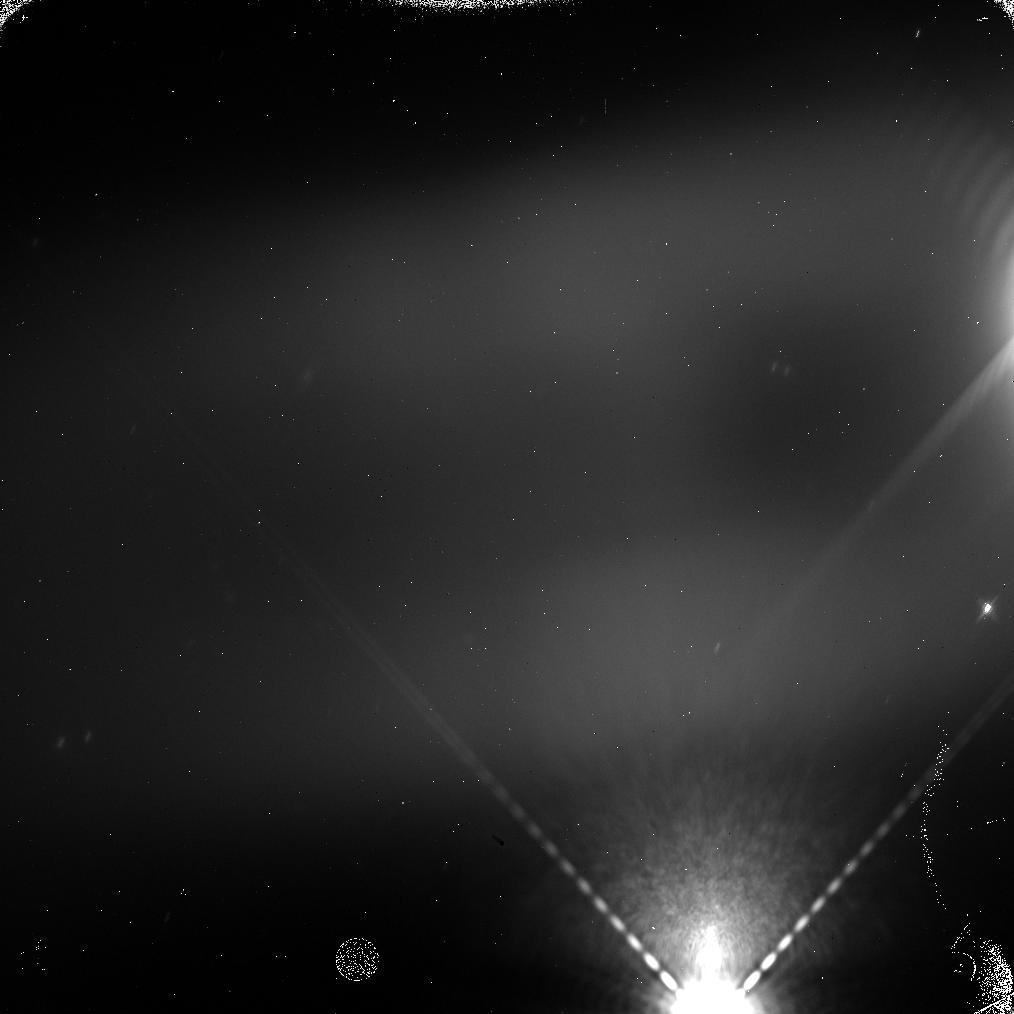
Target: GANYMEDE-ECLIPSE-F139M-2. Instrument: WFC3/IR. Filter: F139M. Exposure: 5 min. Observation ID: icti06zqq

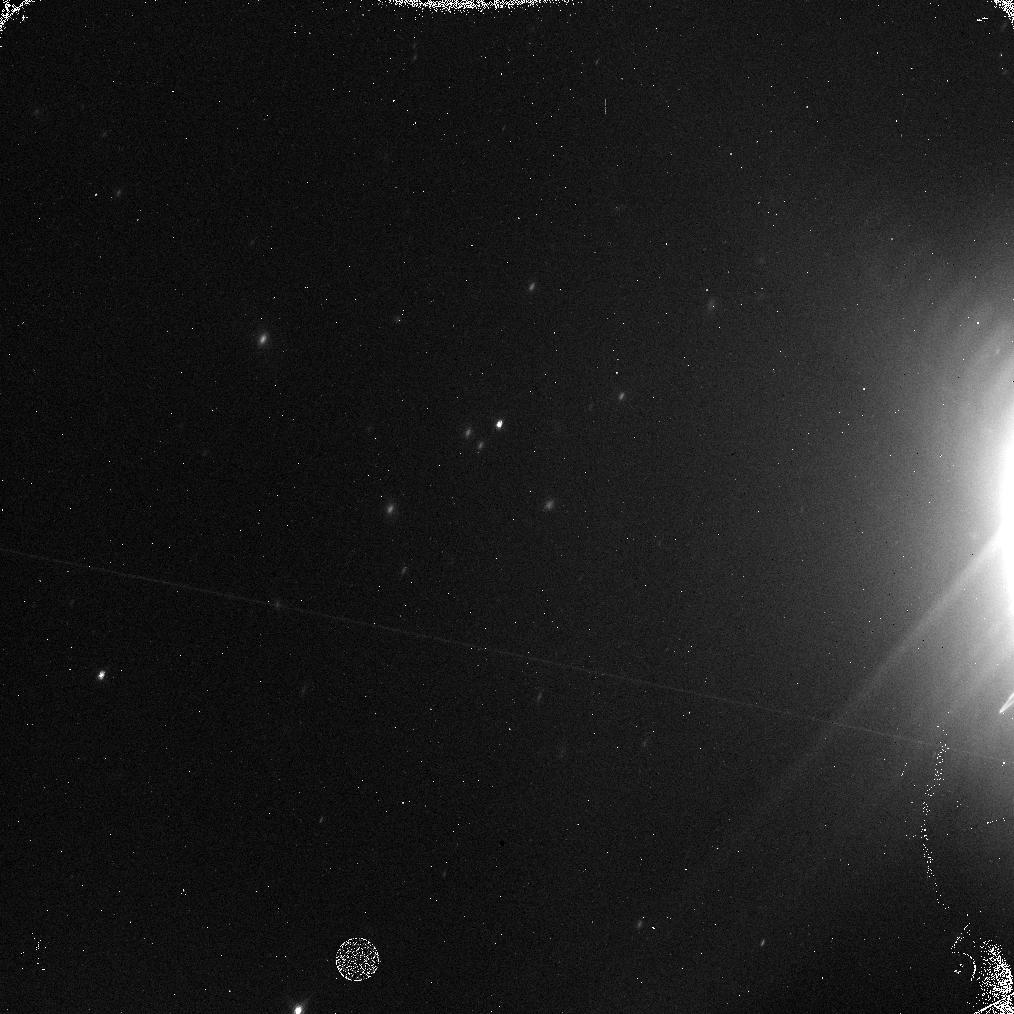
Target: EUROPA-ECLIPSE-F167N-1. Instrument: WFC3/IR. Filter: F167N. Exposure: 5 min. Observation ID: icti03jlq

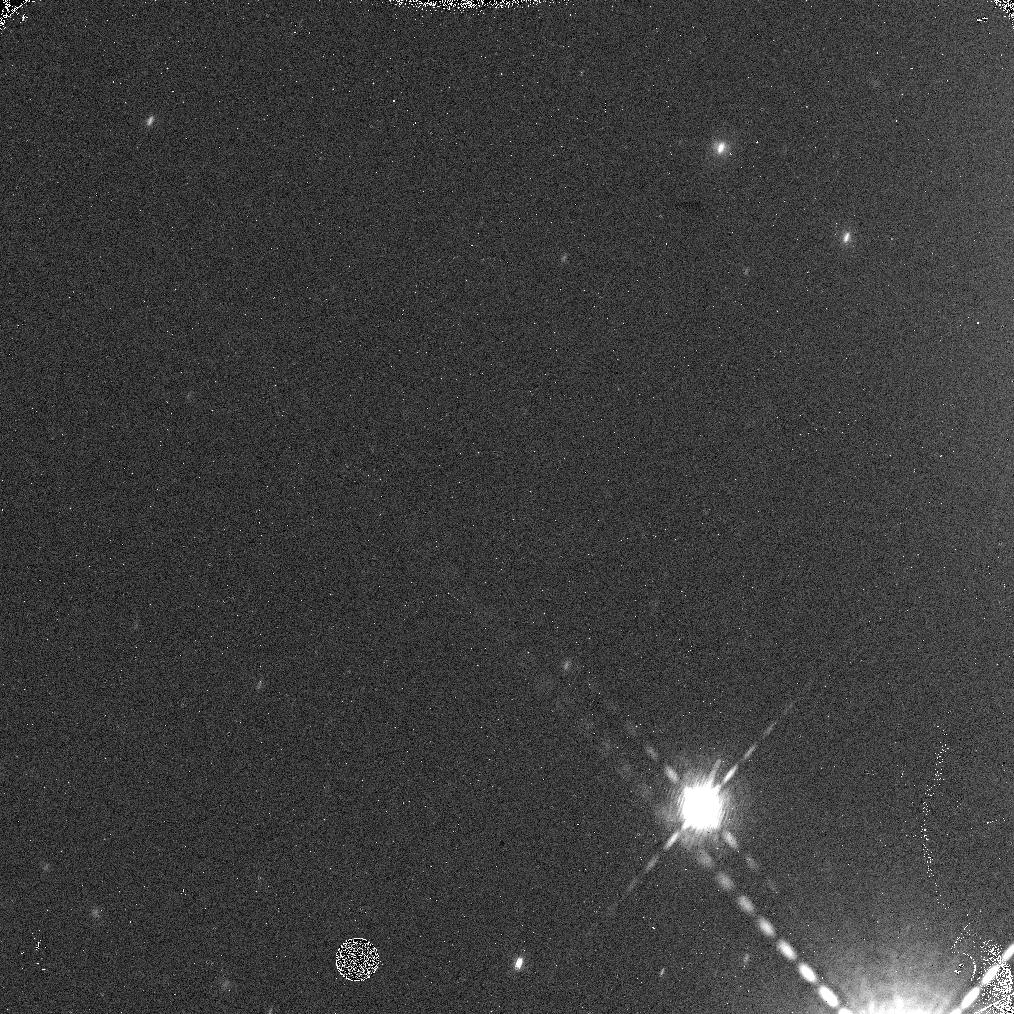
Target: CALLISTO-ECLIPSE-F167N-1. Instrument: WFC3/IR. Filter: F167N. Exposure: 5 min. Observation ID: icti11abq

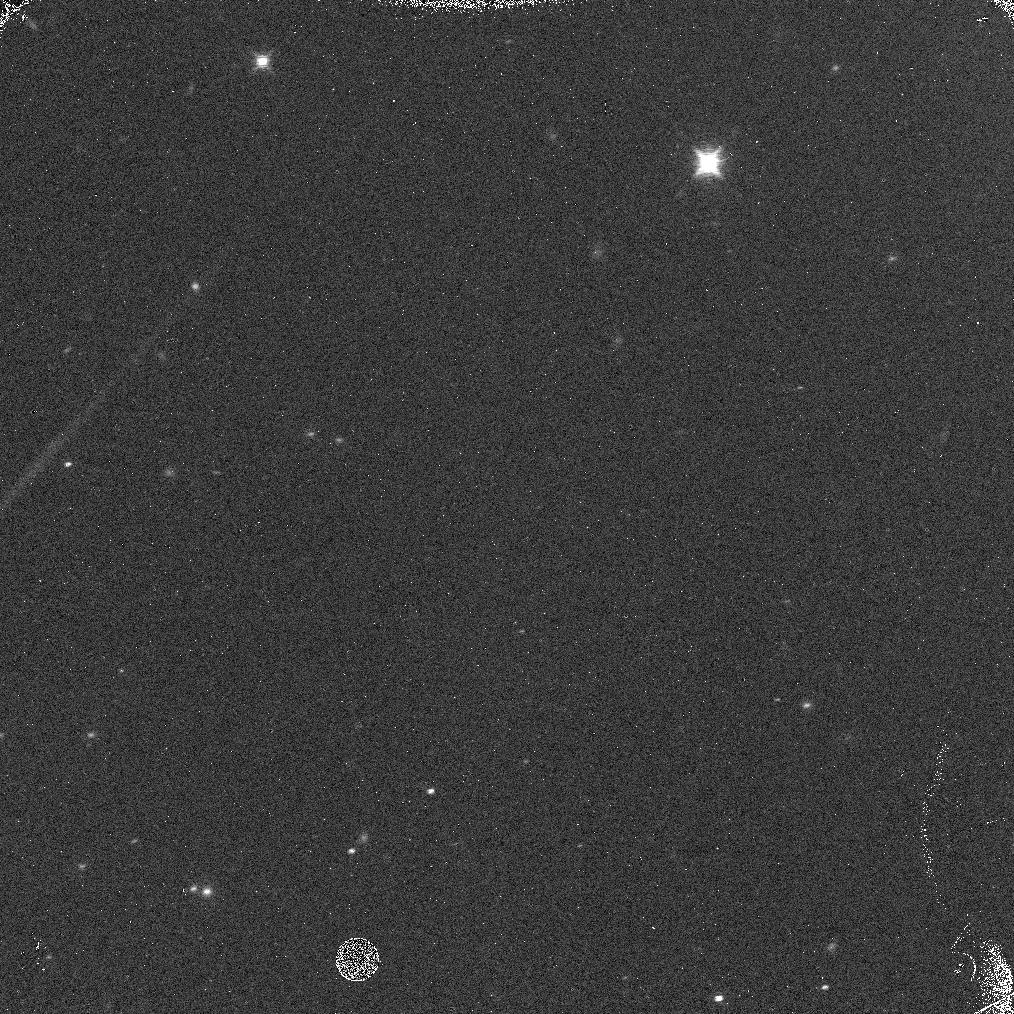
Target: CALLISTO-ECLIPSE-F167N-2. Instrument: WFC3/IR. Filter: F167N. Exposure: 5 min. Observation ID: icti12mvq

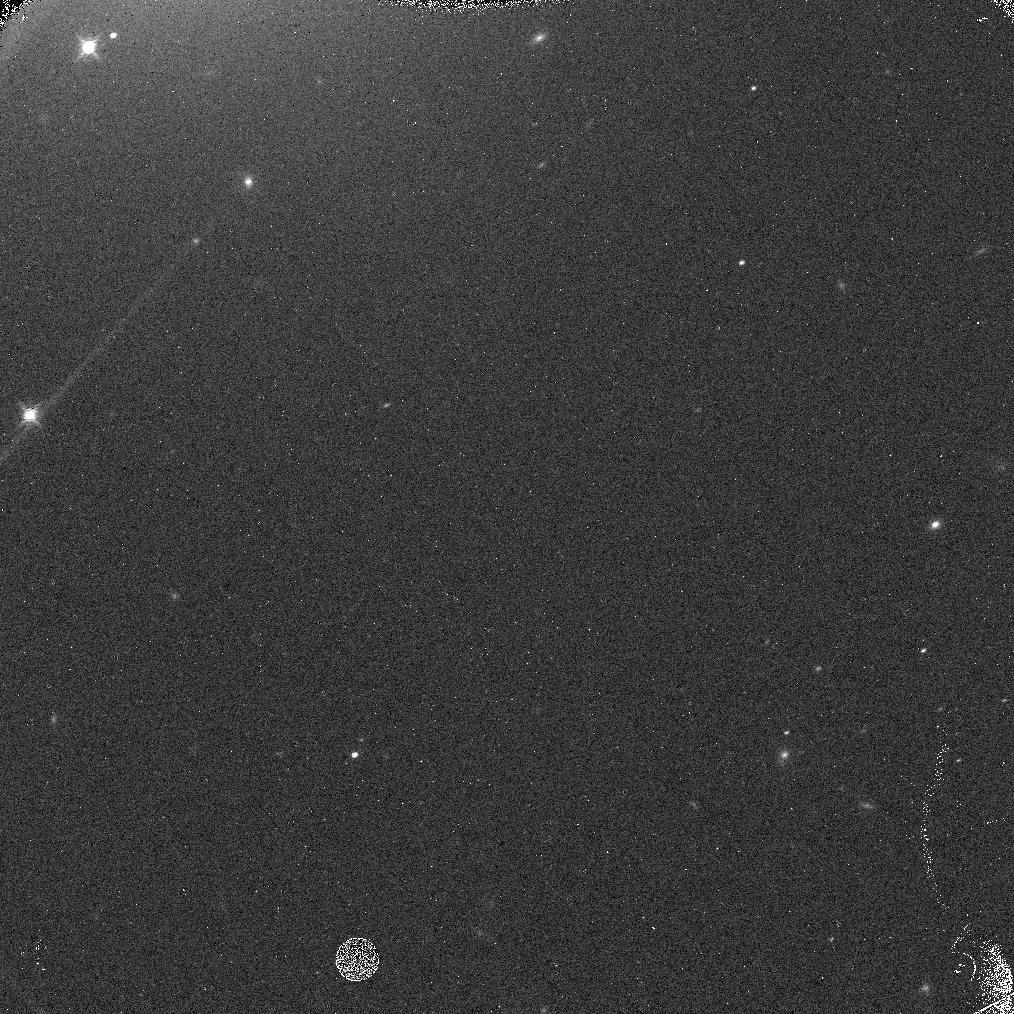
Target: GANYMEDE-ECLIPSE-F167N-2. Instrument: WFC3/IR. Filter: F167N. Exposure: 5 min. Observation ID: icti08dkq

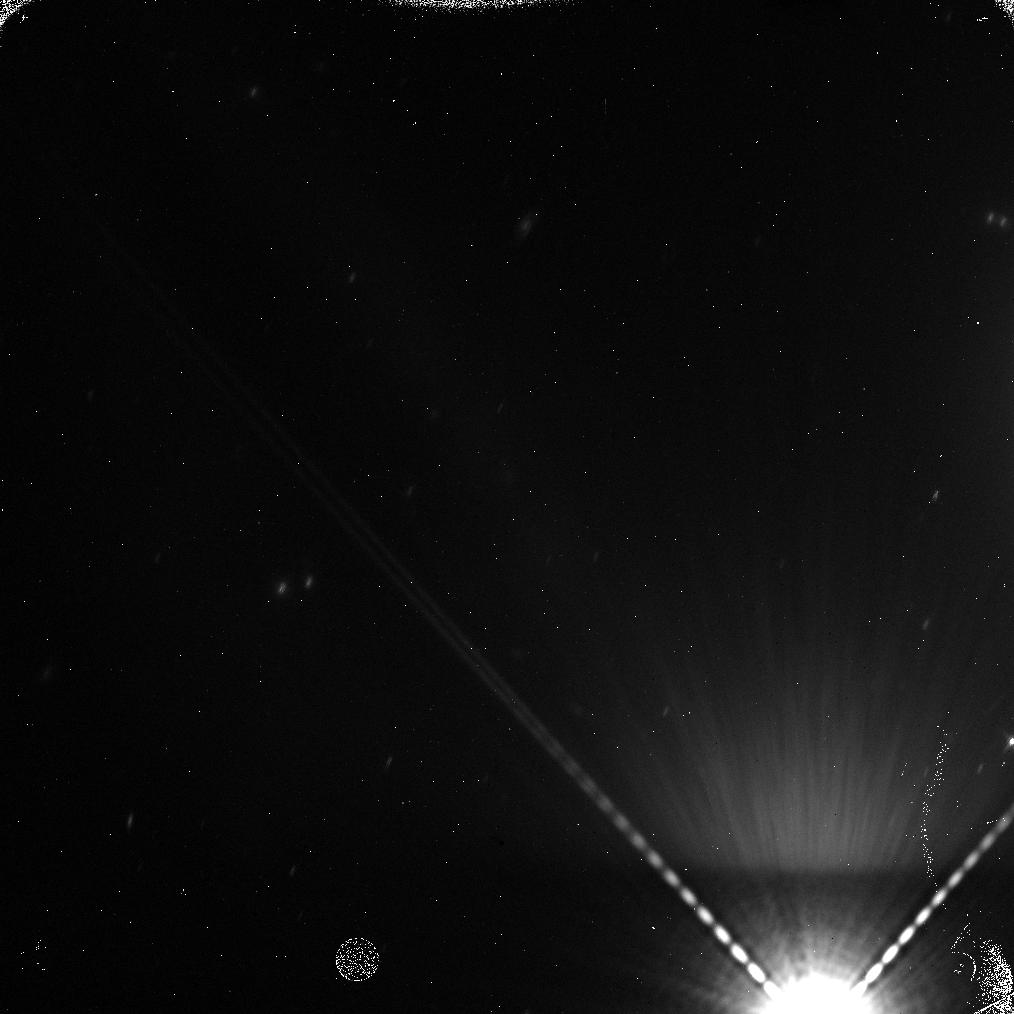
Target: GANYMEDE-ECLIPSE-F139M-1. Instrument: WFC3/IR. Filter: F139M. Exposure: 5 min. Observation ID: icti05z5q

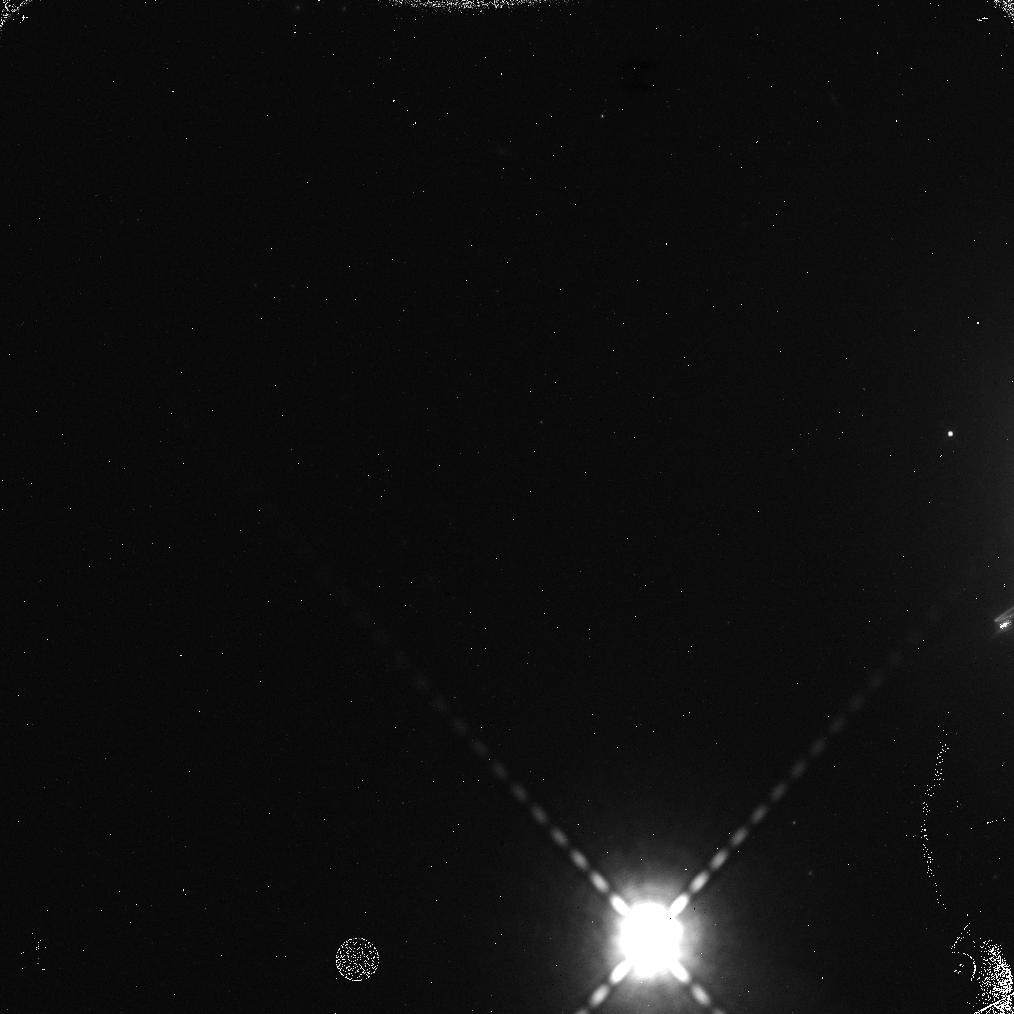
Target: EUROPA-ECLIPSE-F167N-2. Instrument: WFC3/IR. Filter: F167N. Exposure: 5 min. Observation ID: icti04faq

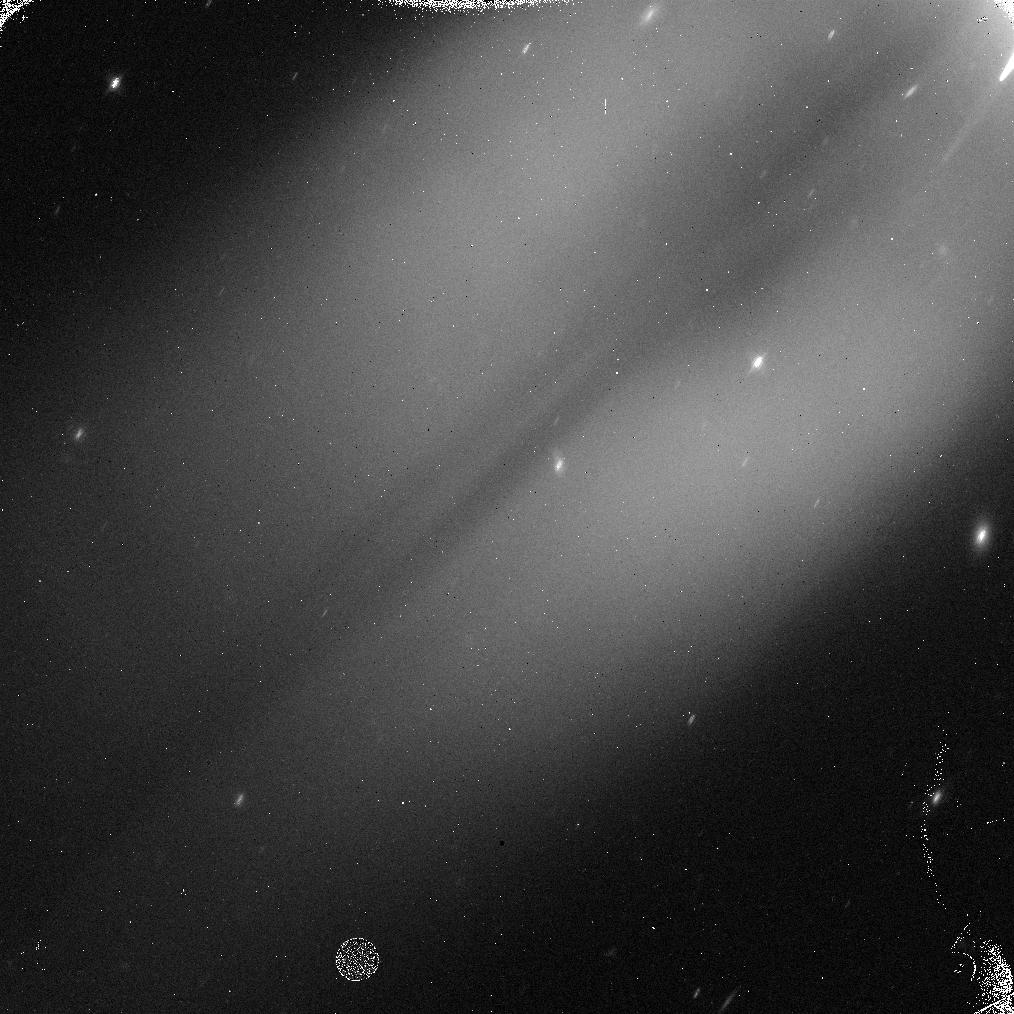
Target: EUROPA-ECLIPSE-F139M-2. Instrument: WFC3/IR. Filter: F139M. Exposure: 5 min. Observation ID: icti02fnq

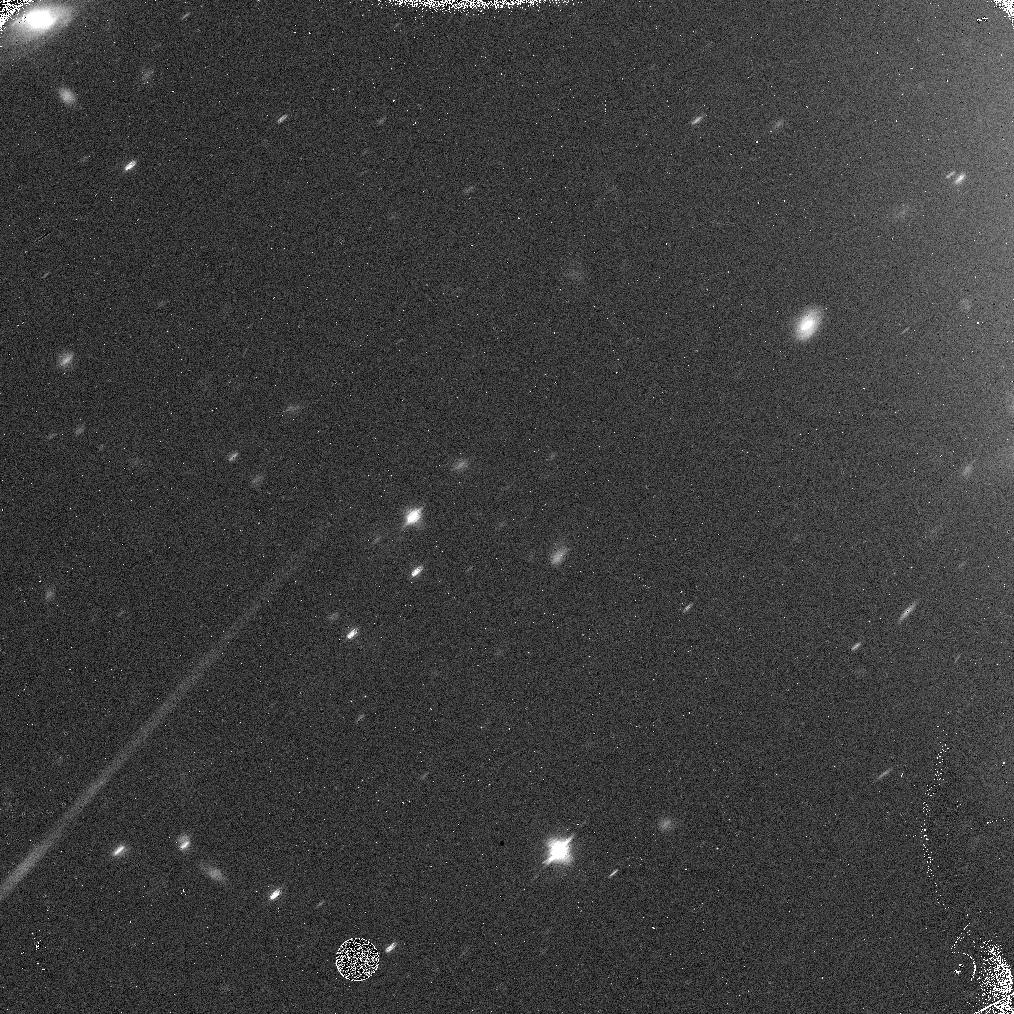
Target: CALLISTO-ECLIPSE-F139M-1. Instrument: WFC3/IR. Filter: F139M. Exposure: 5 min. Observation ID: icti09czq

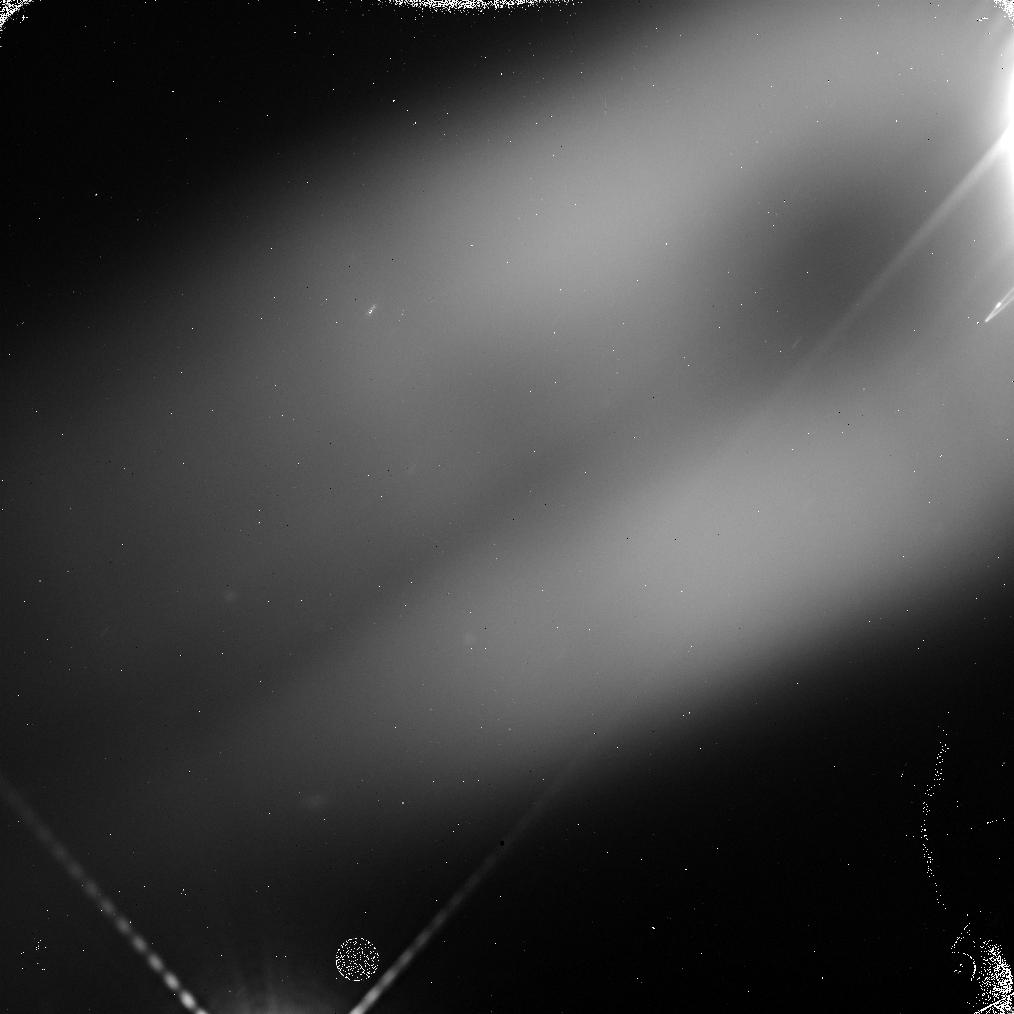
Target: EUROPA-ECLIPSE-F139M-1. Instrument: WFC3/IR. Filter: F139M. Exposure: 5 min. Observation ID: icti01ftq

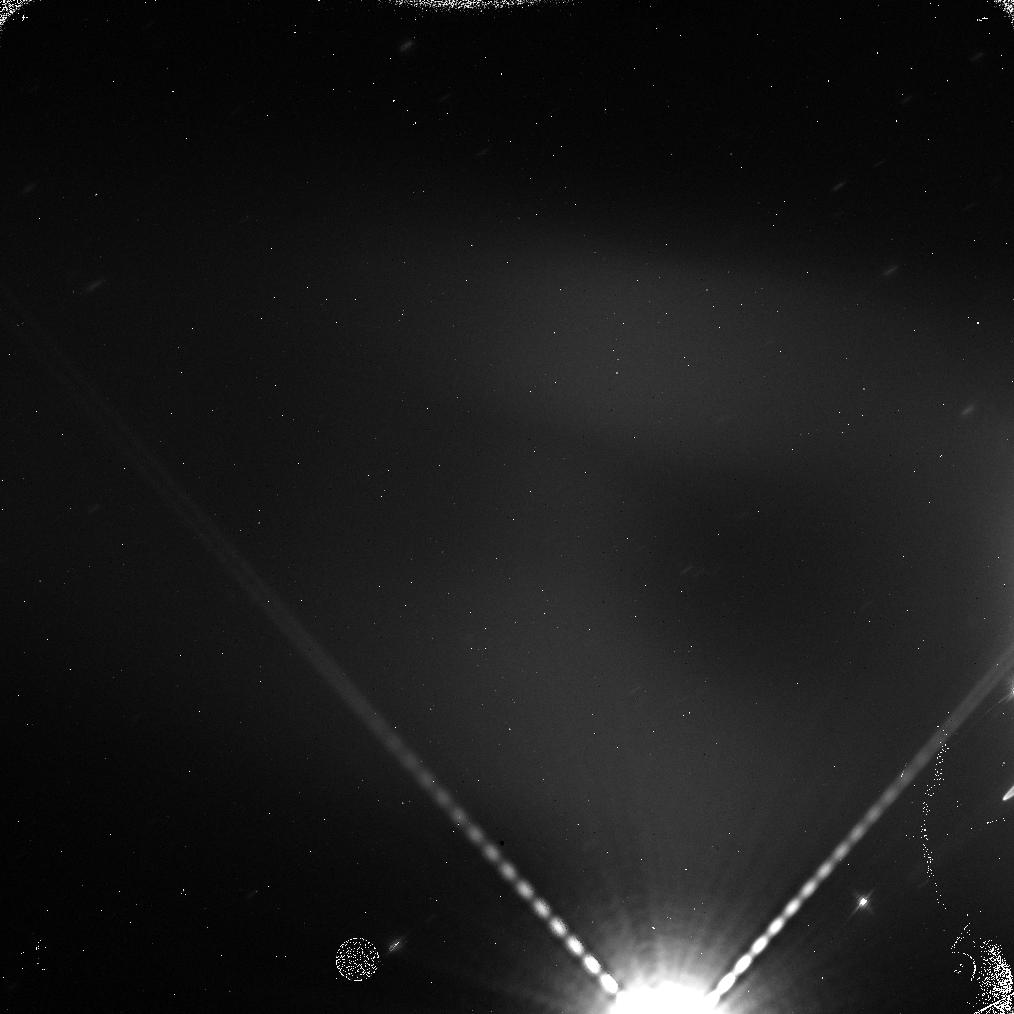
Target: CALLISTO-ECLIPSE-F139M-2. Instrument: WFC3/IR. Filter: F139M. Exposure: 5 min. Observation ID: icti10jwq

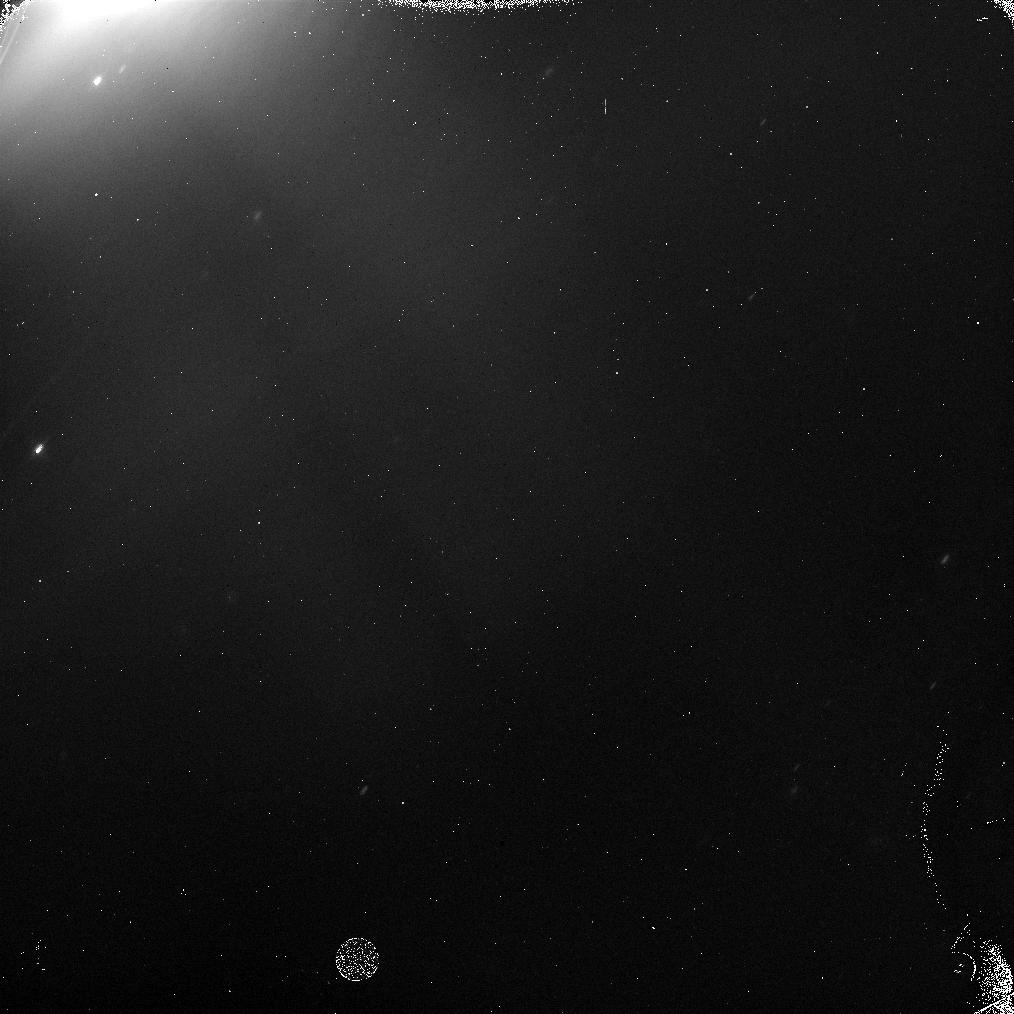
Target: GANYMEDE-ECLIPSE-F167N-1. Instrument: WFC3/IR. Filter: F167N. Exposure: 5 min. Observation ID: icti07cuq

Absolute Measurement of the Cosmic Near-Infrared Background Using Eclipsed Galilean Satellites as Occulters (PI: Tsumura, Kohji)

The Cosmic Infrared Background (CIB) as an integrated history of the early universe is important for the study of unresolved star formation. However, previous CIB measurements suffer from residual contamination from strong foreground emission (e.g. the zodiacal light). We propose to observe Galilean satellites eclipsed in the shadow of Jupiter as occulting spots at near-infrared wavelengths in order to detect the absolute CIB intensity without any zodiacal light subtraction error. The zodiacal light originates inside the orbit of Jupiter; since the Galilean satellites in eclipse shield all light beyond the Jovian orbit, they should be detected as 'dark spots' if the strong CIB implied by previous observations exists. The intensity deficit of this dark spot relative to the surrounding sky directly measures the brightness of the CIB, free from any assumptions about the zodiacal light. The size of the dark spot is approximately 1 arcsec in diameter and the predicted surface brightness is 50 nW/m2/sr lower than that of surrounding sky brightness, which can be detected by WFC3 IR imaging with F167N filter for one orbit integration with S/N=10 even in the strong Jovian stray light environment. Our previous observations revealed that deep eclipses are required to reduce the effects from forward-scatterd sunlight within the Jovian upper atmosphere. The deepest such eclipses will occur in this Cycle 23 season, and next chance to observe such deep eclipses is six years after owing to Jupiter's orbital period. Therefore, observations in this Cycle 23 are highly required. These new observations will definitively prove if the technique can be made to work.